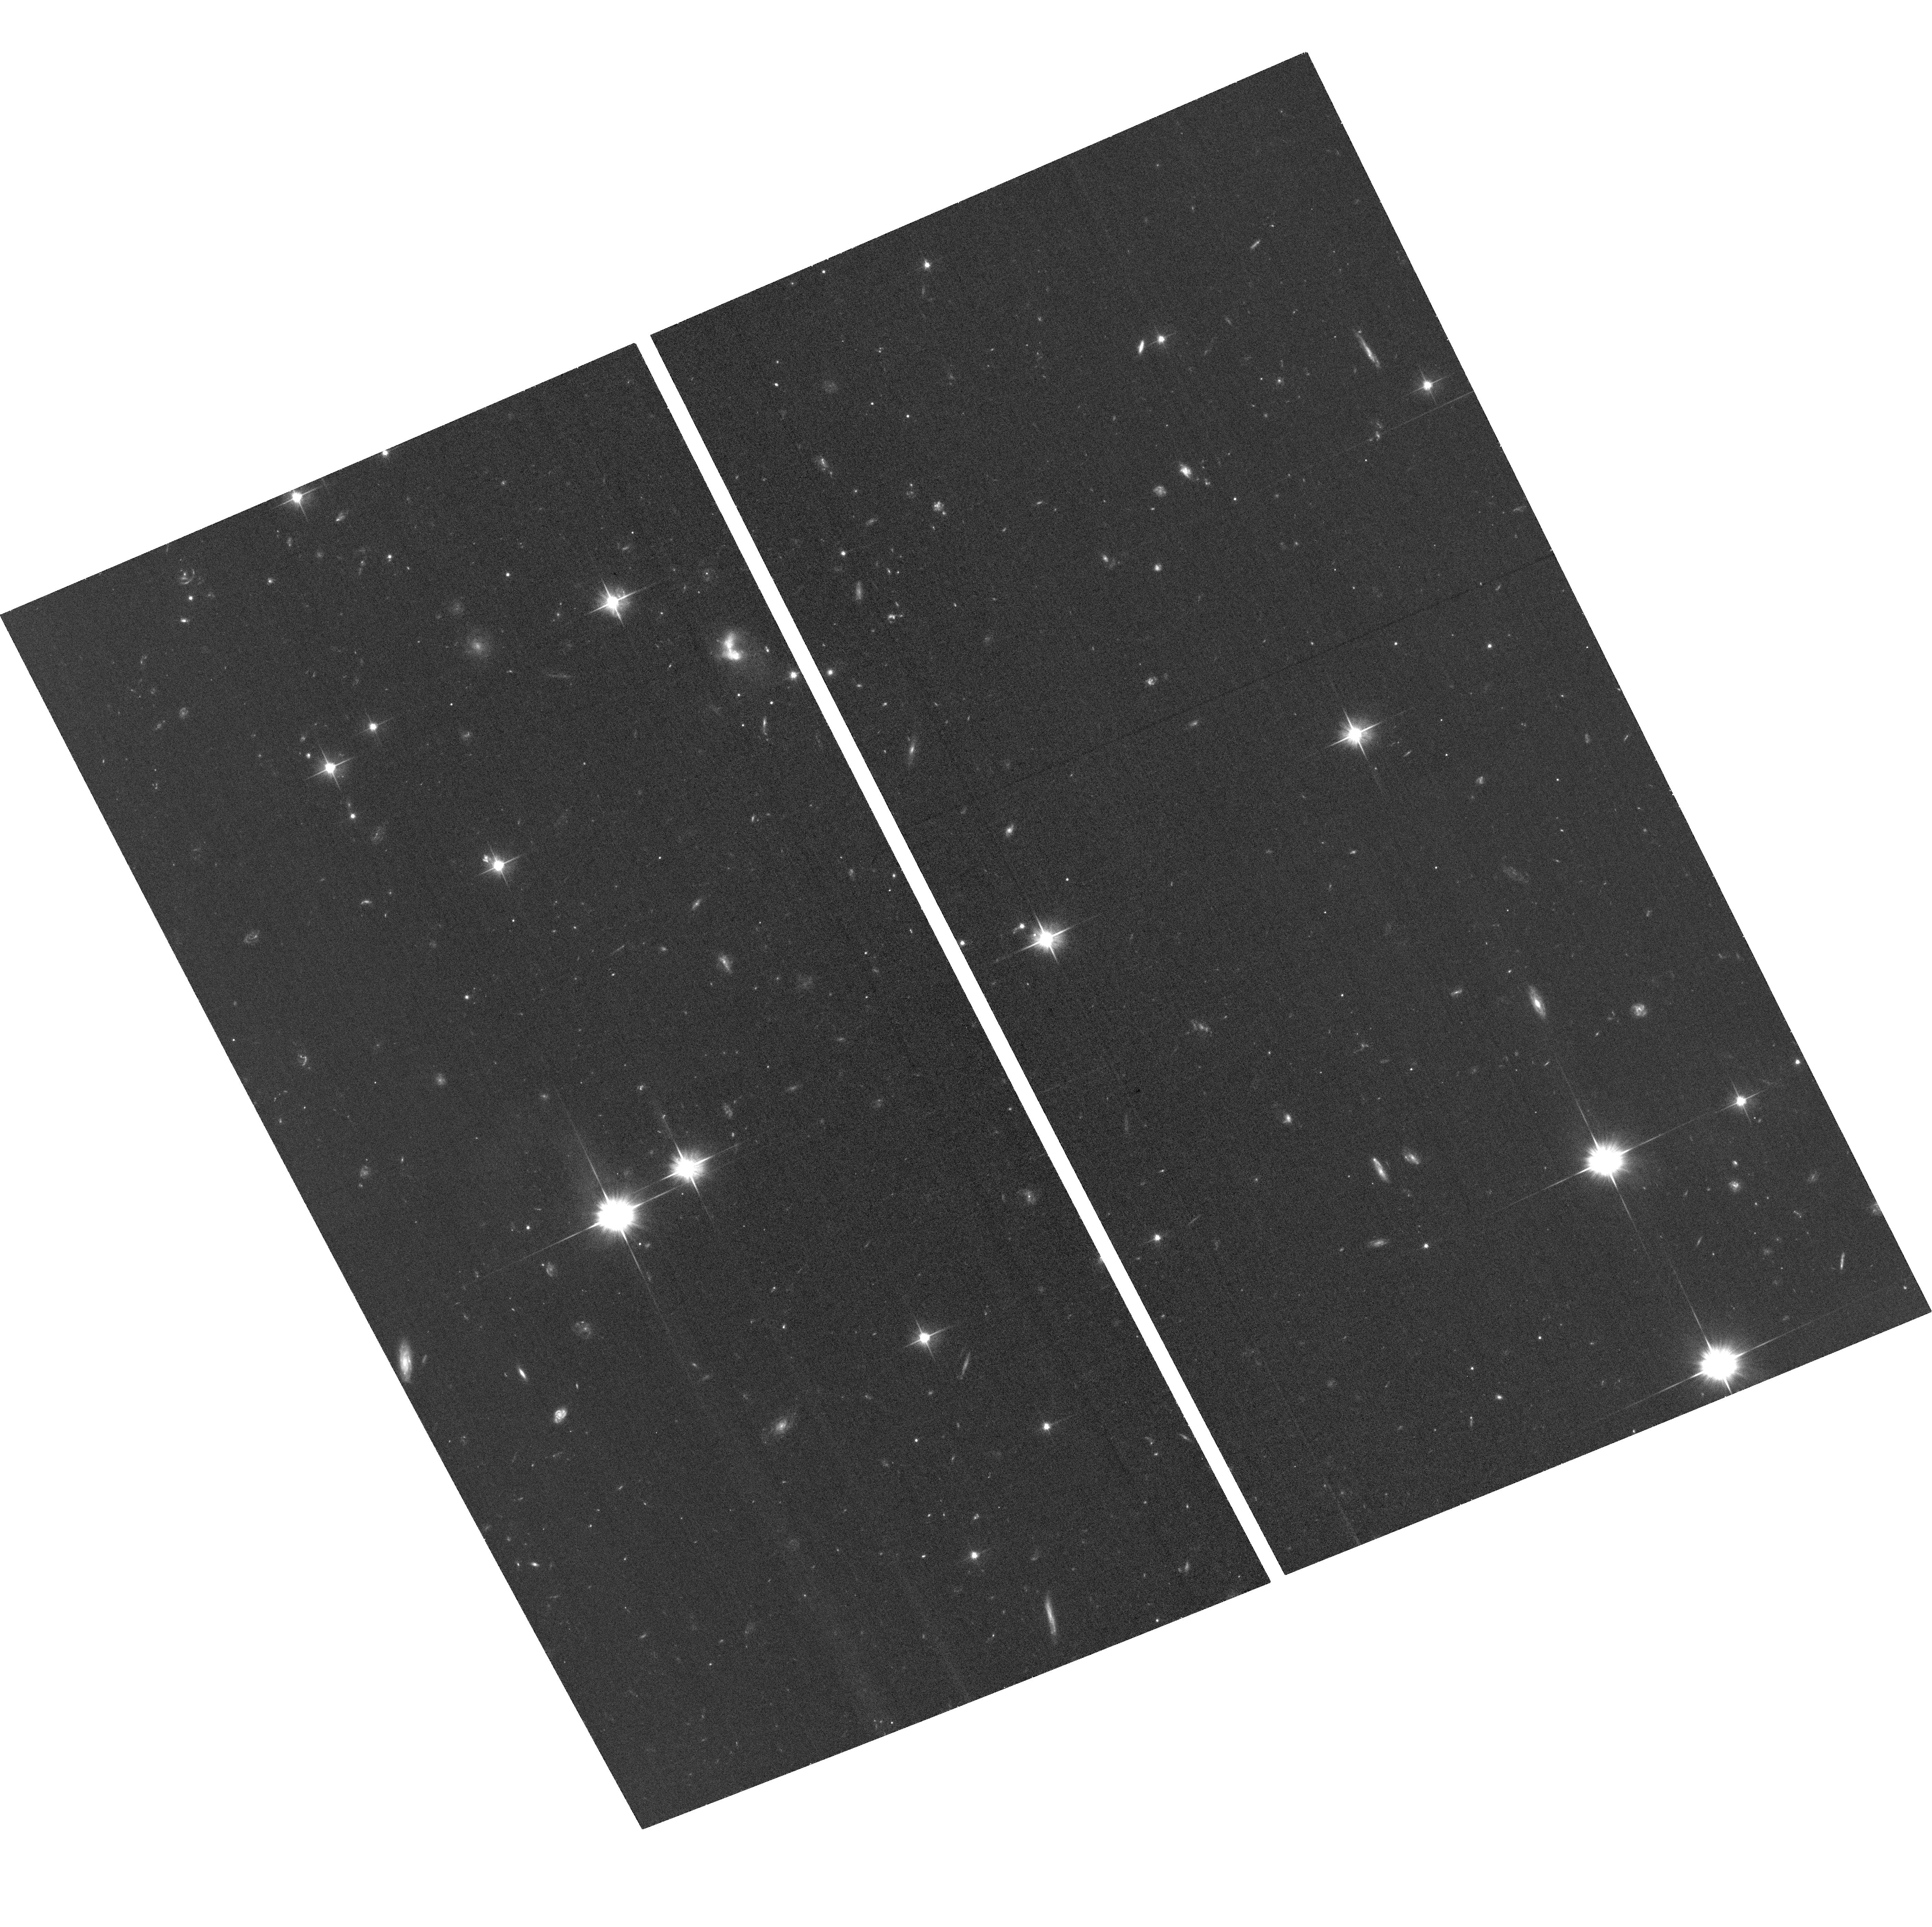
Target: 3C-186
Instrument: ACS/WFC
Filter: F606W
Exposure: 31 min
Observation ID: hst_15254_01_acs_wfc_f606w_jdfs01

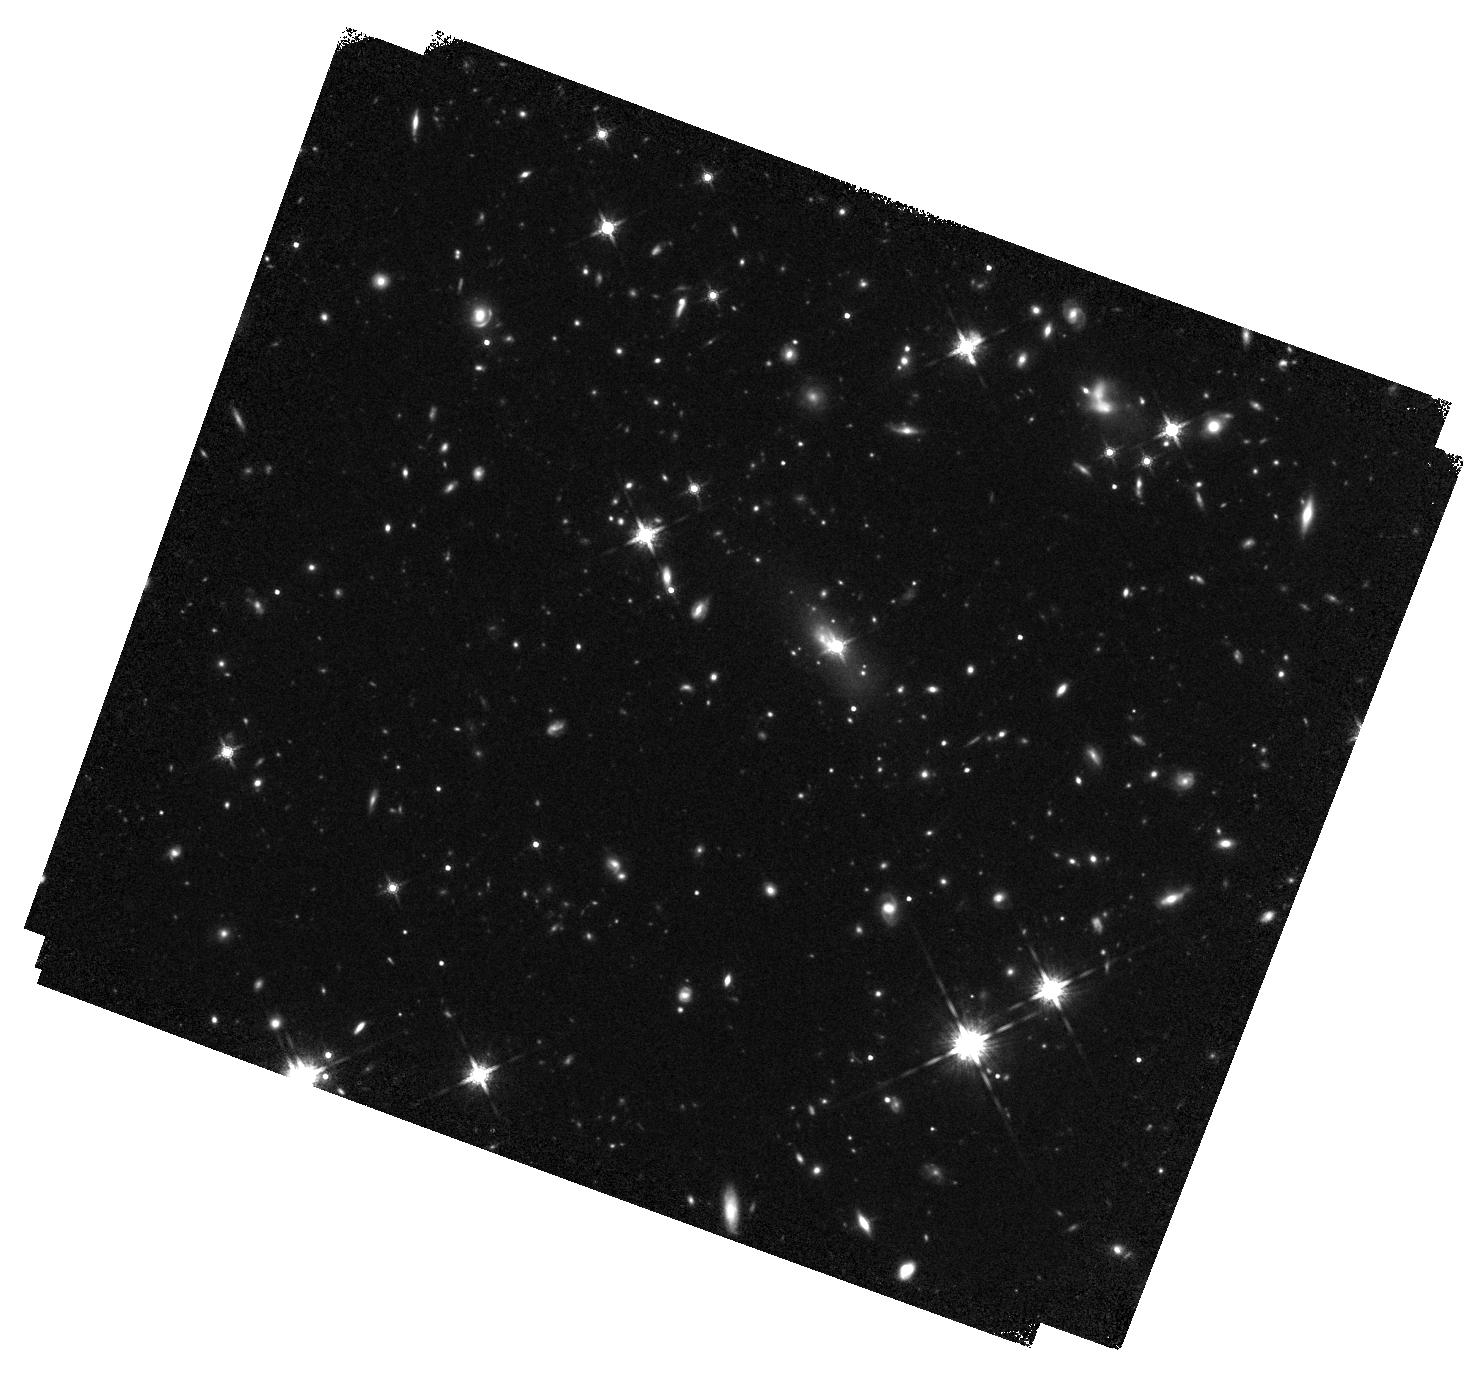
Target: 3C-186
Instrument: WFC3/IR
Filter: F160W
Exposure: 42 min
Observation ID: hst_15254_11_wfc3_ir_f160w_idfs11

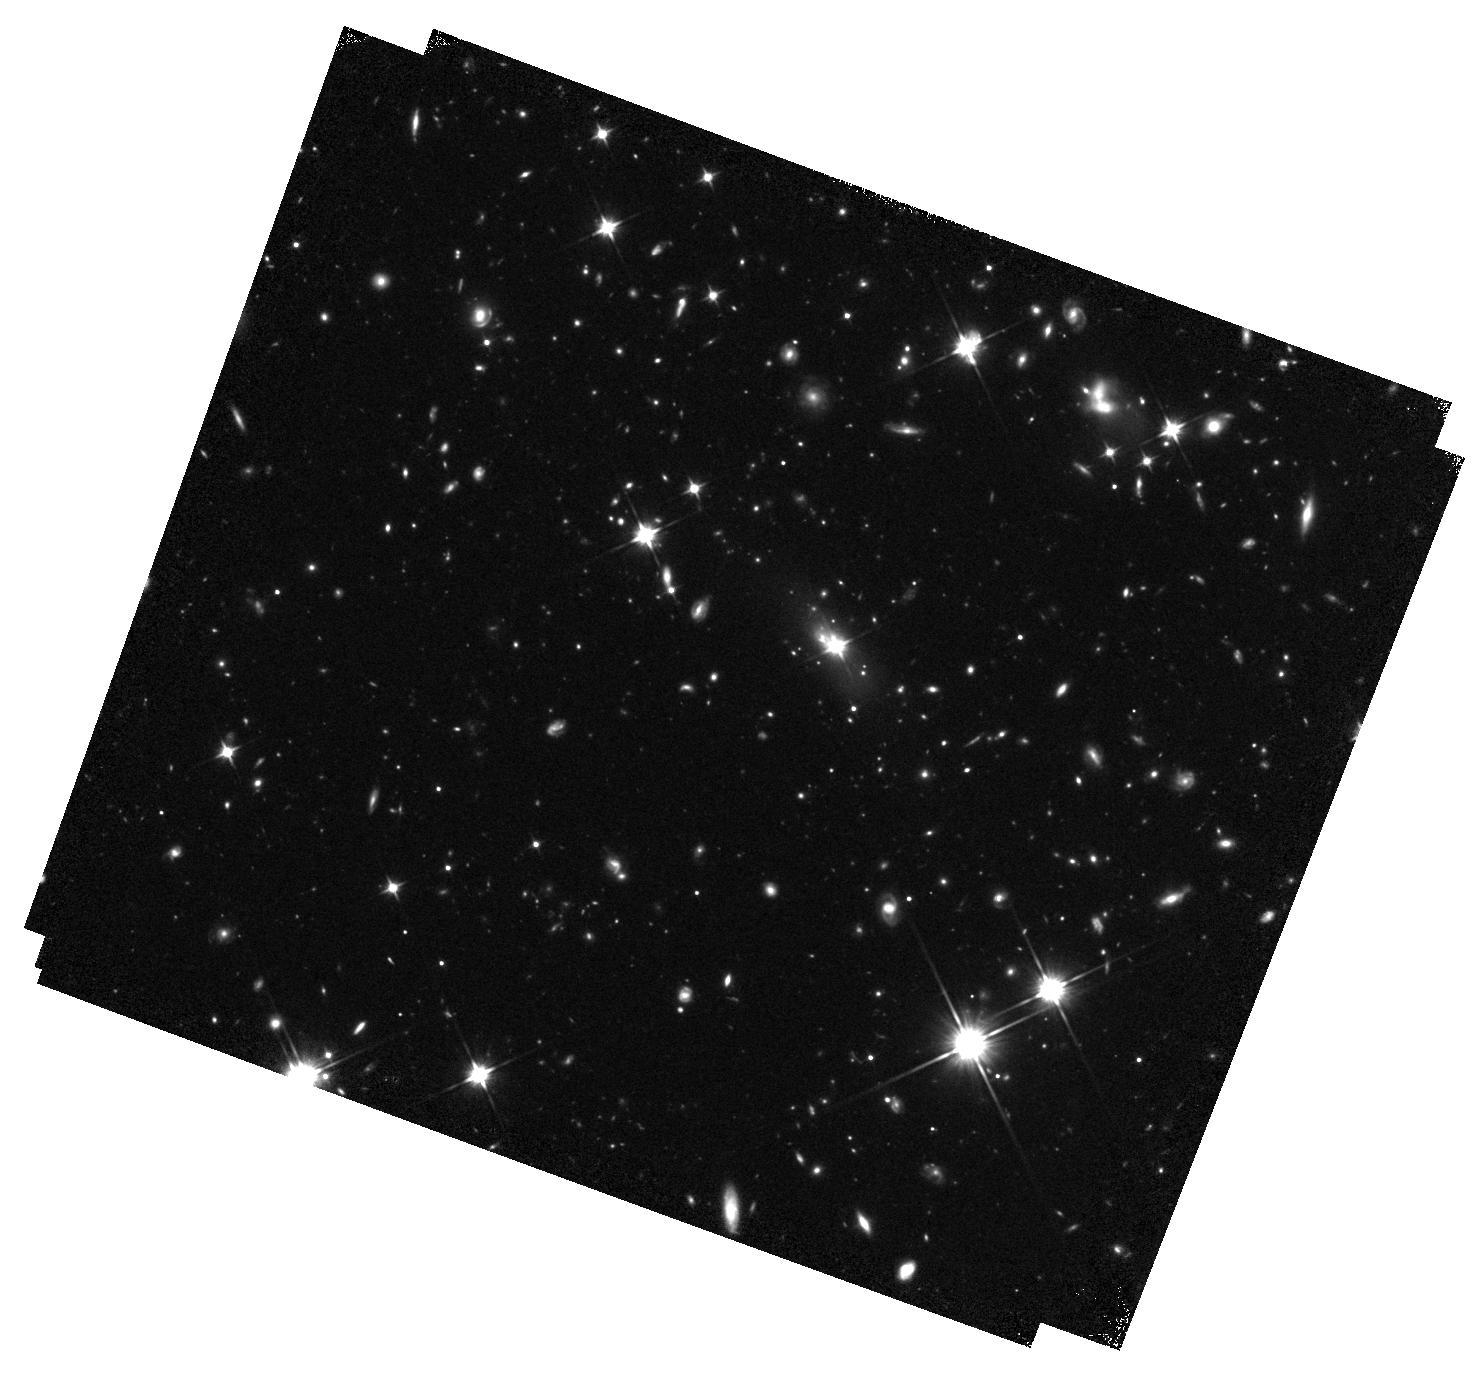
Target: 3C-186
Instrument: WFC3/IR
Filter: F110W
Exposure: 42 min
Observation ID: hst_15254_11_wfc3_ir_f110w_idfs11

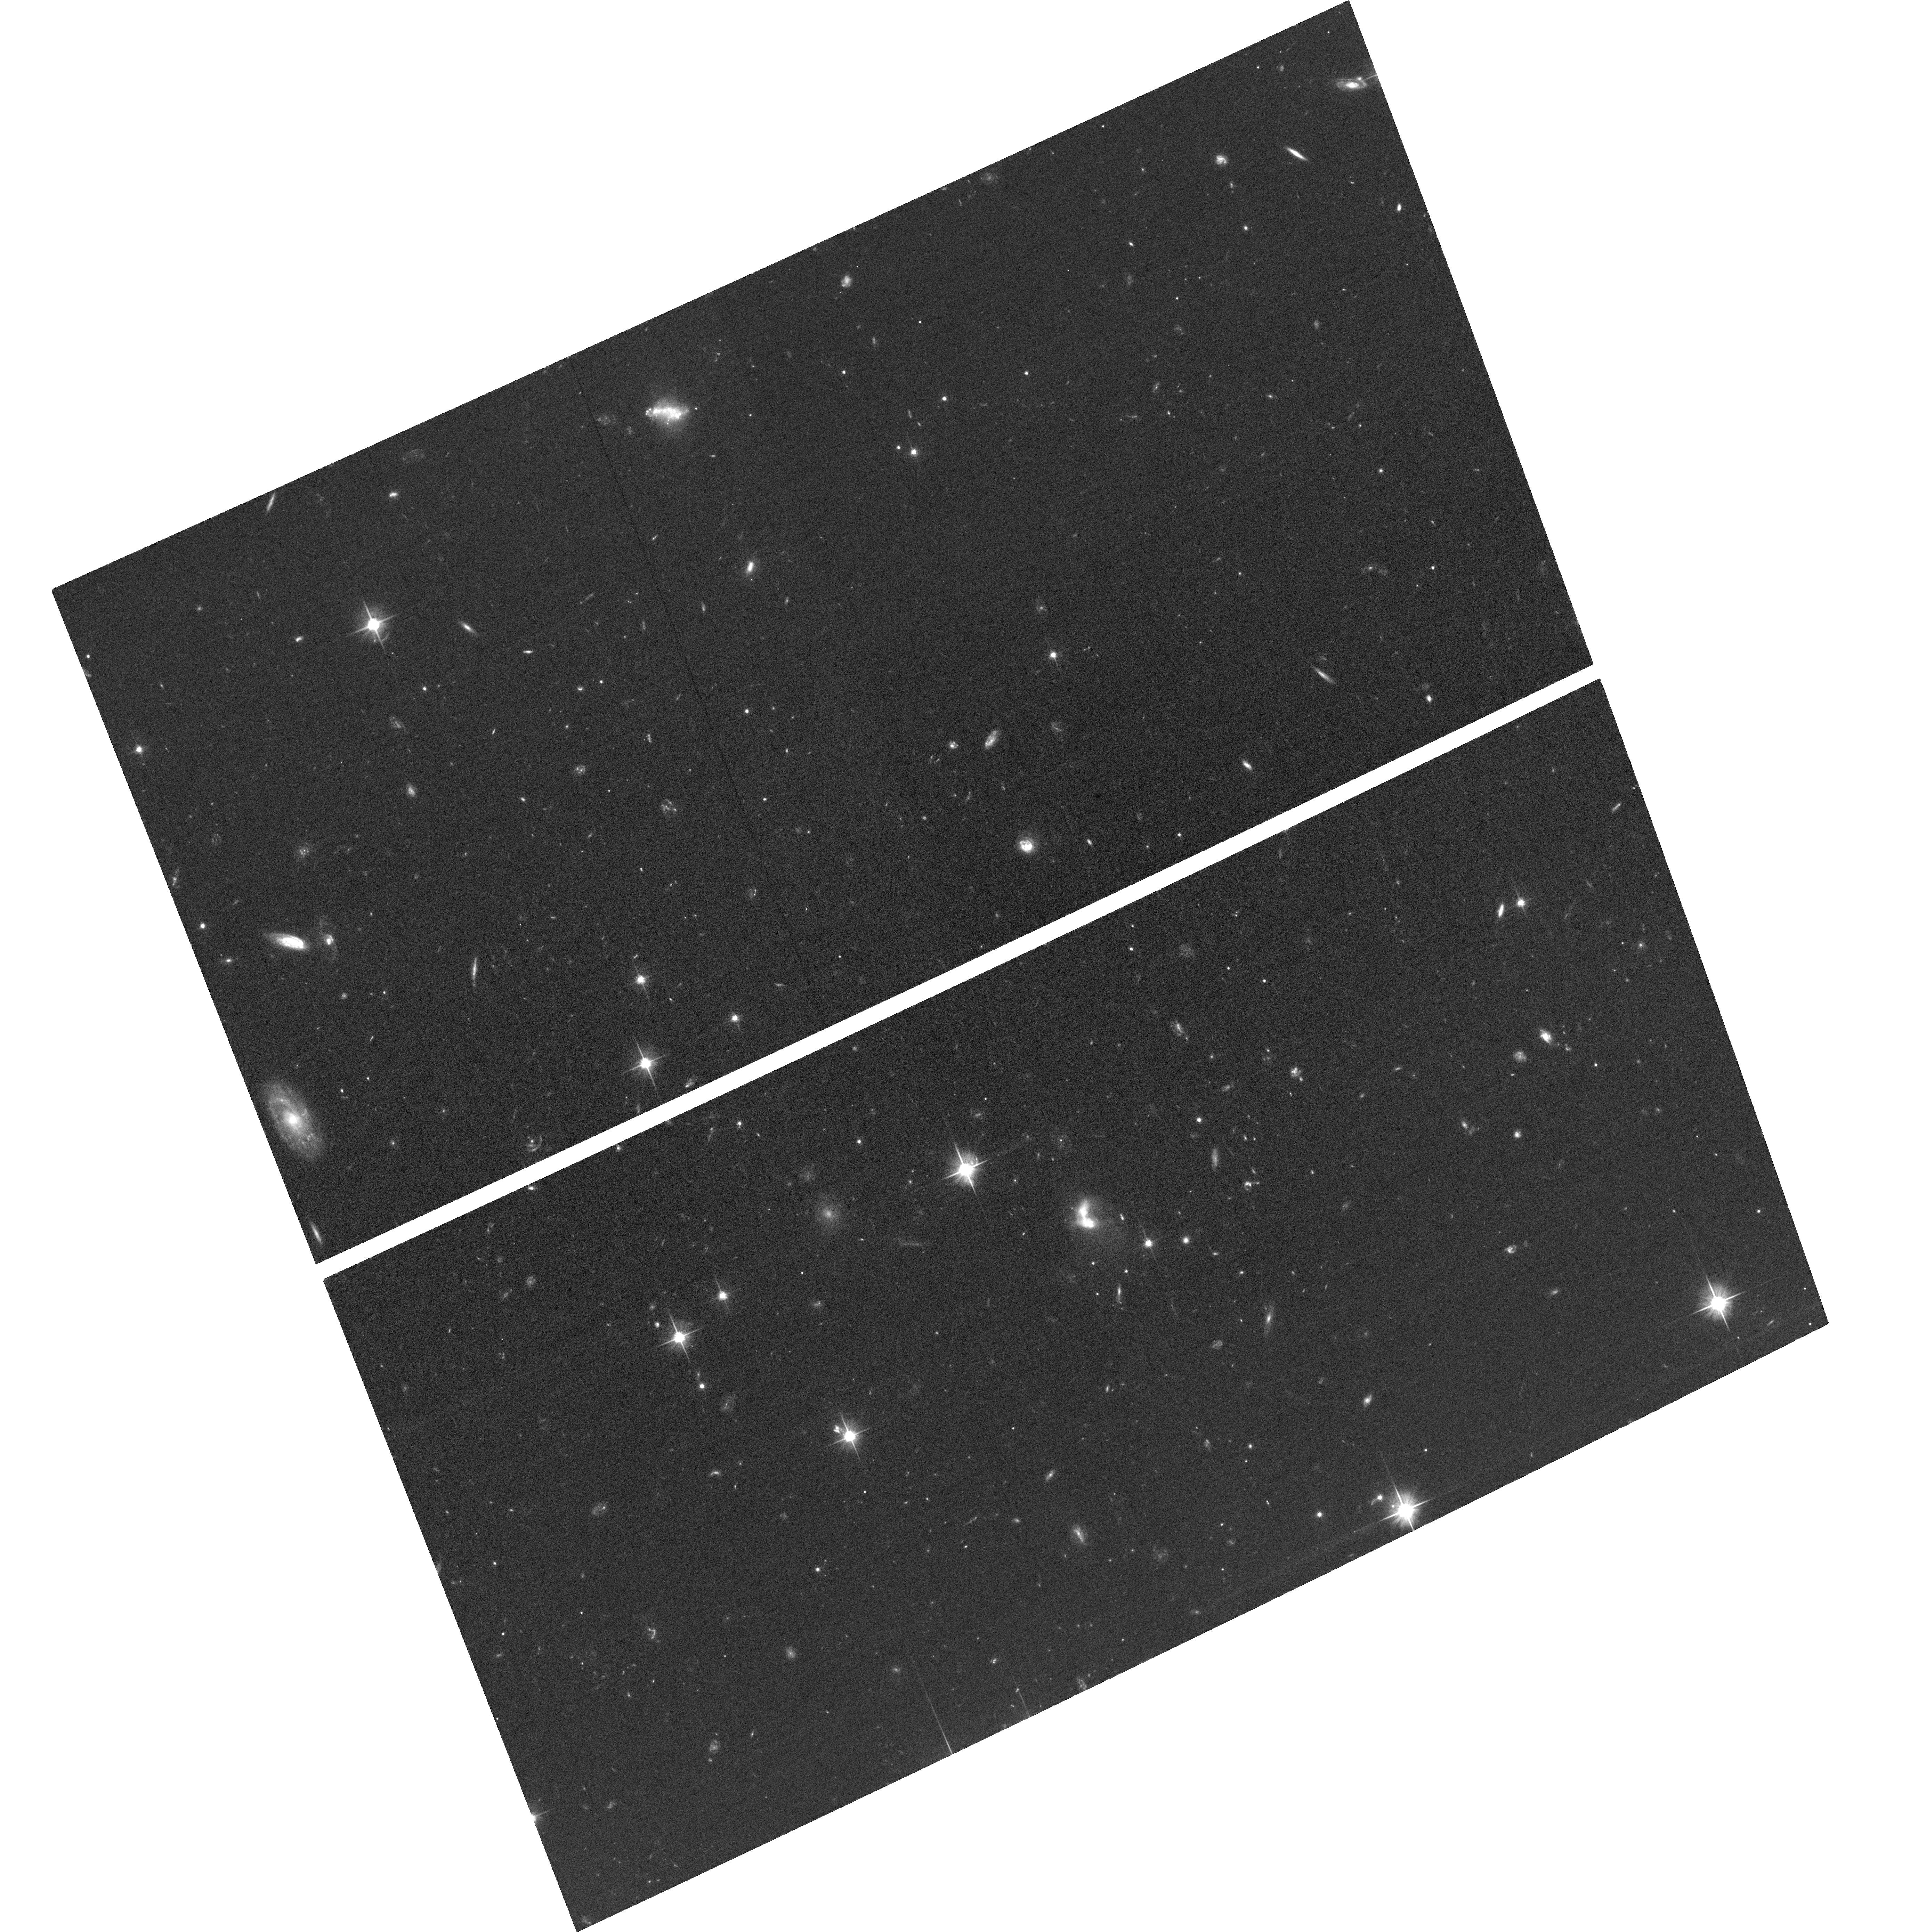
Target: 3C-186
Instrument: ACS/WFC
Filter: F606W
Exposure: 1.1 h
Observation ID: hst_15254_02_acs_wfc_f606w_jdfs02

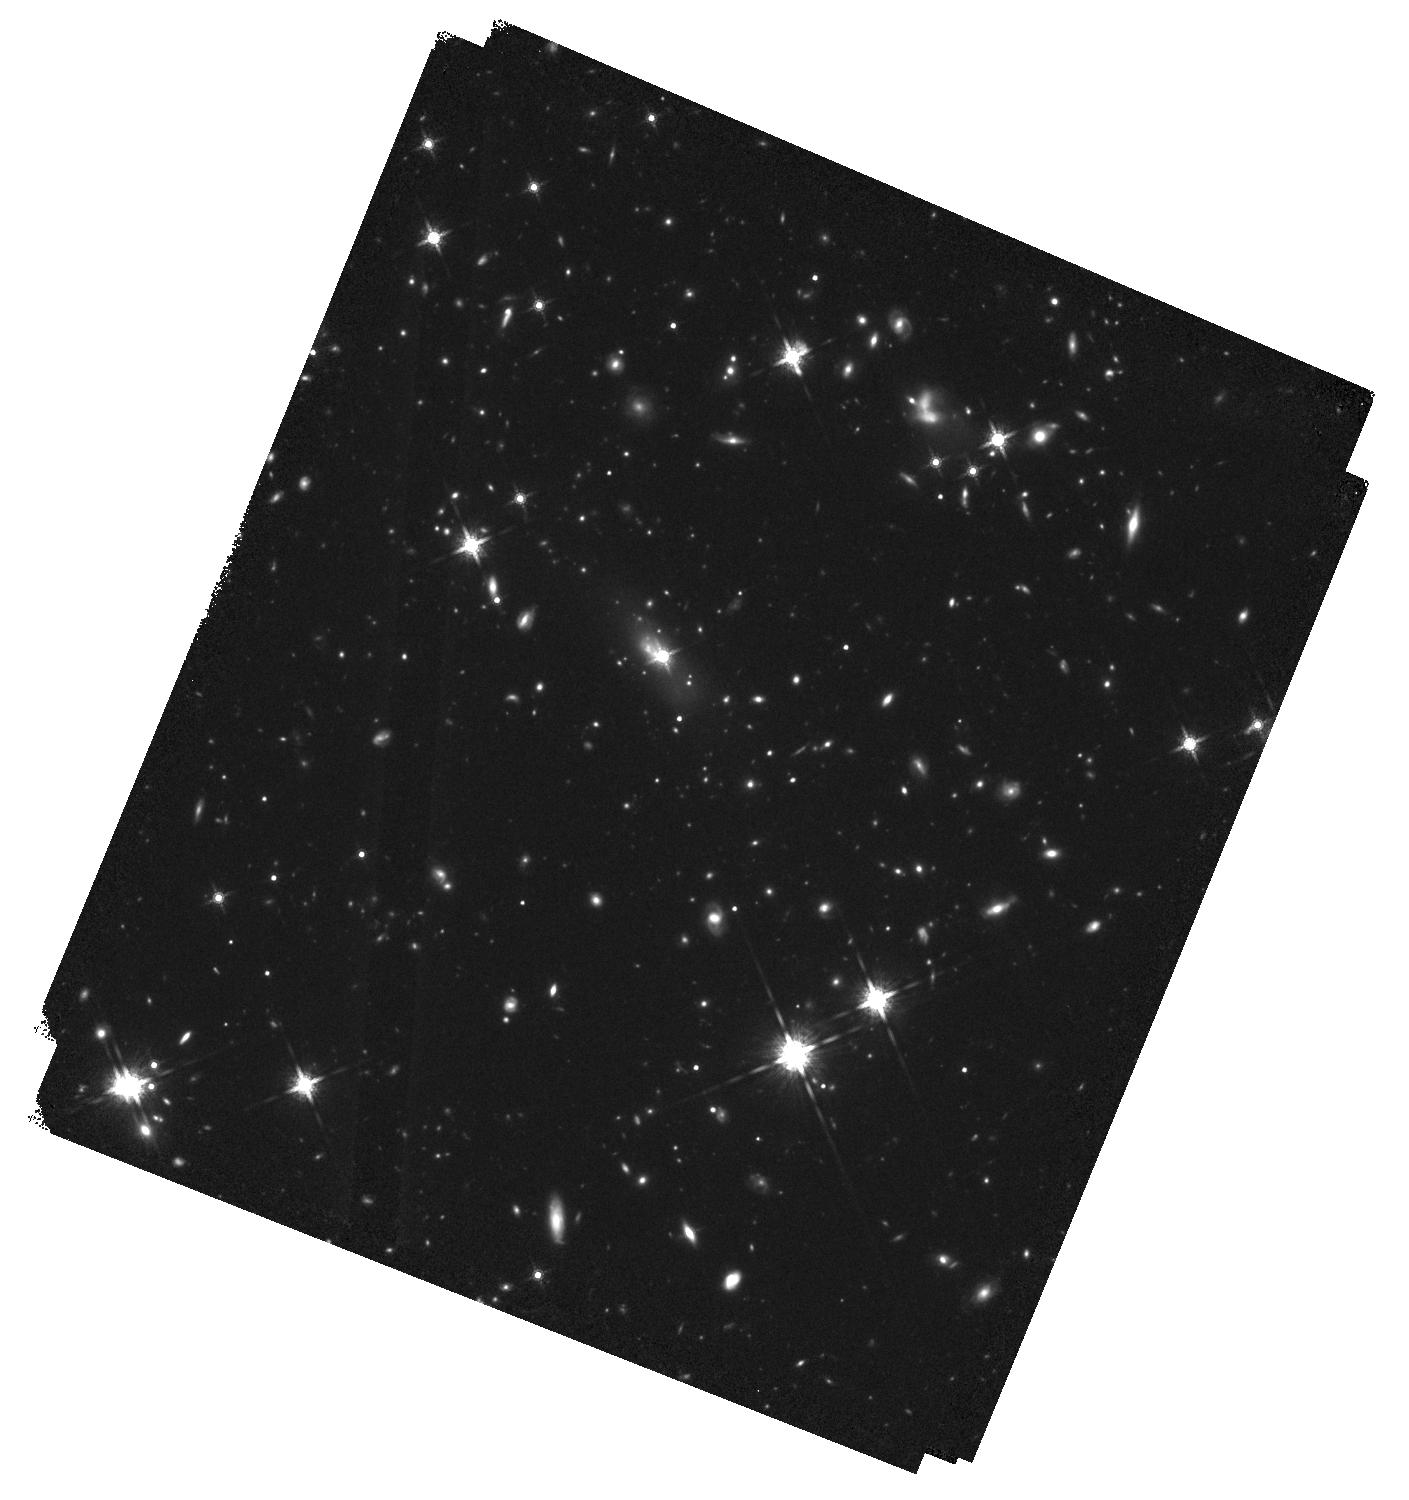
Target: 3C-186
Instrument: WFC3/IR
Filter: F160W
Exposure: 1.4 h
Observation ID: hst_15254_a2_wfc3_ir_f160w_idfsa2

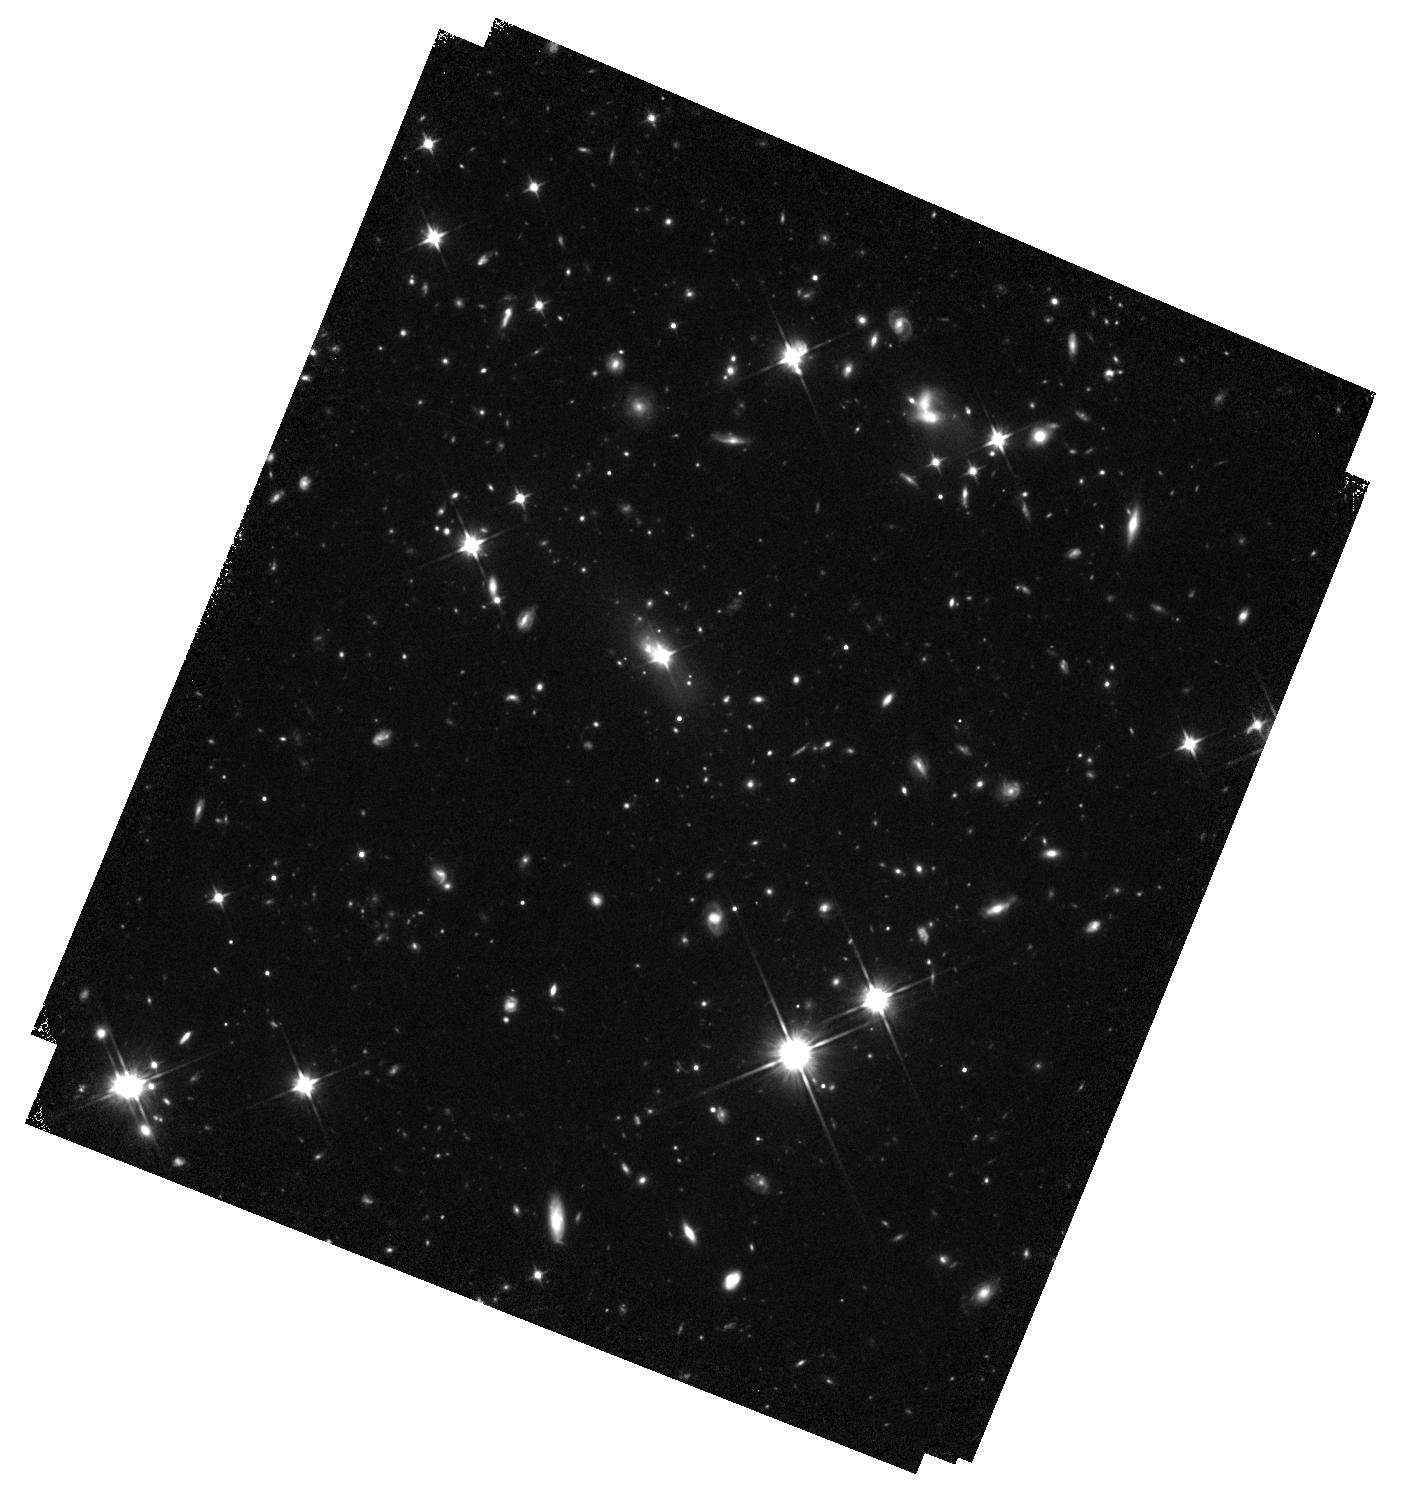
Target: 3C-186
Instrument: WFC3/IR
Filter: F110W
Exposure: 42 min
Observation ID: hst_15254_a2_wfc3_ir_f110w_idfsa2

The host galaxy of the gravitational wave recoiling black hole candidate 3C186 (PI: Chiaberge, Marco)

We discovered a gravitational wave (GW) recoiling black hole (BH) candidate in our HST WFC3 snapshot images of the radio-loud QSO 3C186. These events are expected to happen as a result of BH-BH mergers. This extremely energetic phenomenon leads to the production of an intense field of GWs, which in most cases are emitted anisotropically. As a result, the merged black hole may receive a kick and be displaced from the center of the host galaxy with velocities that can be as high as ~4000 km/s. Depending on the relative orientation of the kick with respect to the line-of-sight, if the BH is active we expect to observe an offset QSO. Furthermore, the broad lines may be offset with respect to the narrow lines, which are emitted in the frame of the host. 3C186 shows all of the predicted observational features of a such an event. Spectra show offsets between narrow and broad emission lines of ~2100km/s, and our HST image clearly shows that the QSO is offset by 1.3" with respect to the isophotal center of the host galaxy. Scenarios alternative to the GW kick as the origin for the observed features are unlikely, but still viable. Only HST allows us to obtain spatially resolved information, high sensitivity and stable PSF to better investigate the host galaxy properties. We will use ACS and WFC3 to obtain deep images and study the morphology of the host galaxy. We will unambiguously establish whether the host galaxy of 3C186 underwent a major merger and we will be able to set accurate constraints on the age of the merger. The proposed observations will have a tremendous impact on our knowledge of supermassive BH mergers and the associated emission of gravitational waves.